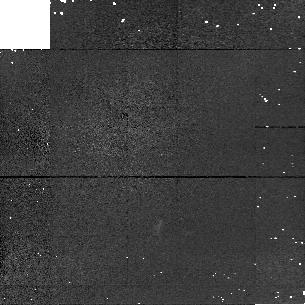
Target: FSC10214+4724. Instrument: NICMOS/NIC1. Filter: F110M. Exposure: 10 min. Observation ID: n52801060

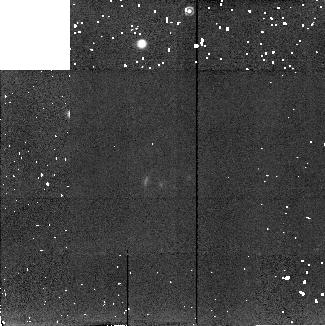
Target: FSC10214+4724. Instrument: NICMOS/NIC2. Filter: F204M. Exposure: 10 min. Observation ID: n52801080

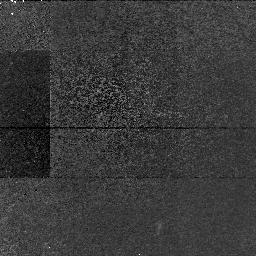
Target: FSC10214+4724. Instrument: NICMOS/NIC1. Filter: F113N. Exposure: 1.6 h. Observation ID: n52801090

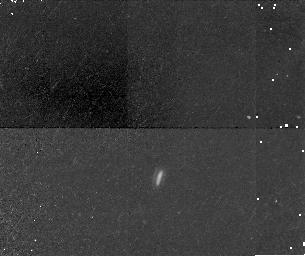
Target: FSC10214+4724. Instrument: NICMOS/NIC1. Filter: F164N. Exposure: 34 min. Observation ID: n52801040

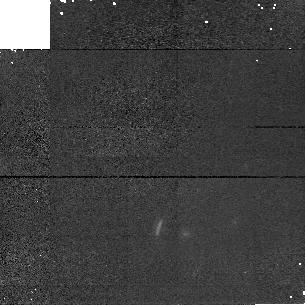
Target: FSC10214+4724. Instrument: NICMOS/NIC1. Filter: F145M. Exposure: 16 min. Observation ID: n52801070

NICMOS Observations of FSC10214+4724: Mapping a redshift 2.3 Quasar with 100 parsec resolution (PI: Soifer, Baruch T.)

Our existing WFPC2 F814W data provides compelling evidence that the luminous IRAS source FSC 10214+4724 at a redshift of z=2.3 is a gravitationally lensed quasar. Because of the high magnification of this source and its strong rest frame optical - -UV emission features, further HST observations provide the opportunity to study the continuum and ionized gas structures in this source on physical size scales previously reserved only for the nearest AGN. We propose to use the NICMOS 1 & 2 cameras and the F113N, F164N, F110M, F145M, and F204M filters to image FSC 10214+4724 in the light of redshifted NeV 0.3426Mum, OIII 0.5007Mum and the nearby continuum. Coupled with the planned GTO HAlpha+NII observations in the F215N NICMOS filter, these data will enable us to construct a picture of the Narrow Line Region over a wide range of excitation and density and map out the morphology of the line and continuum emitting zones on scales as small as 50--100pc at z=2.3 -- an order of magnitude finer scale than would be possible without the intervening gravitational lens.